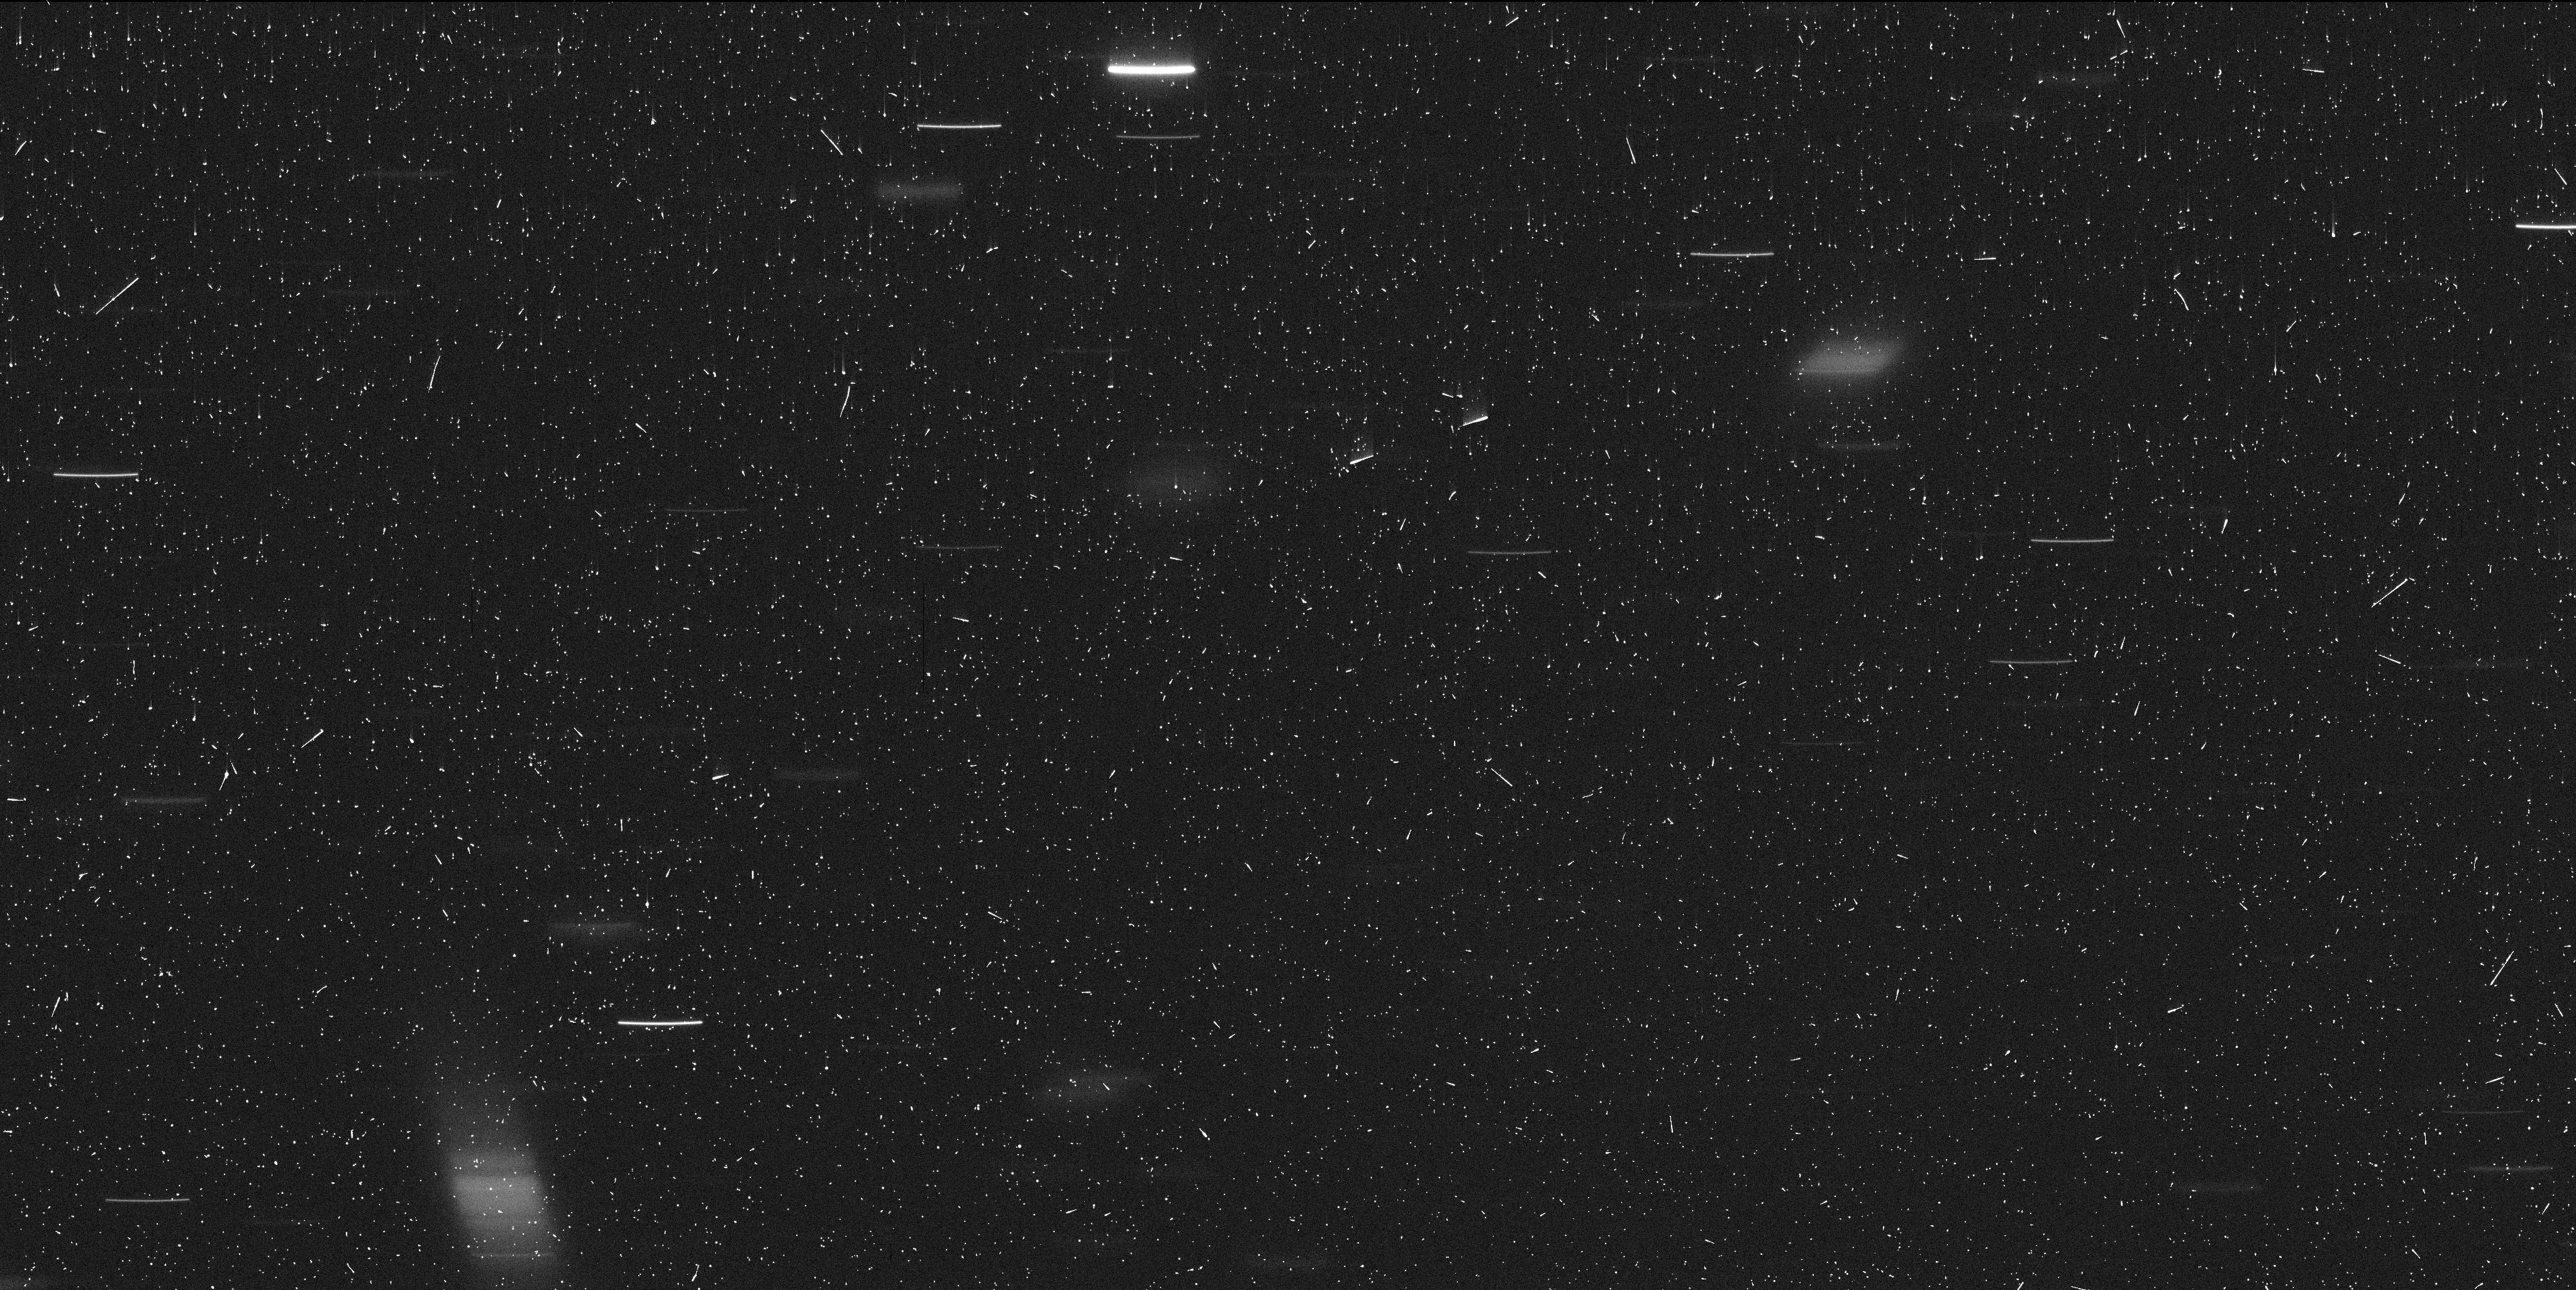
Target: P2012F5. Instrument: WFC3/UVIS. Filter: F350LP. Exposure: 7 min. Observation ID: idaq01boq

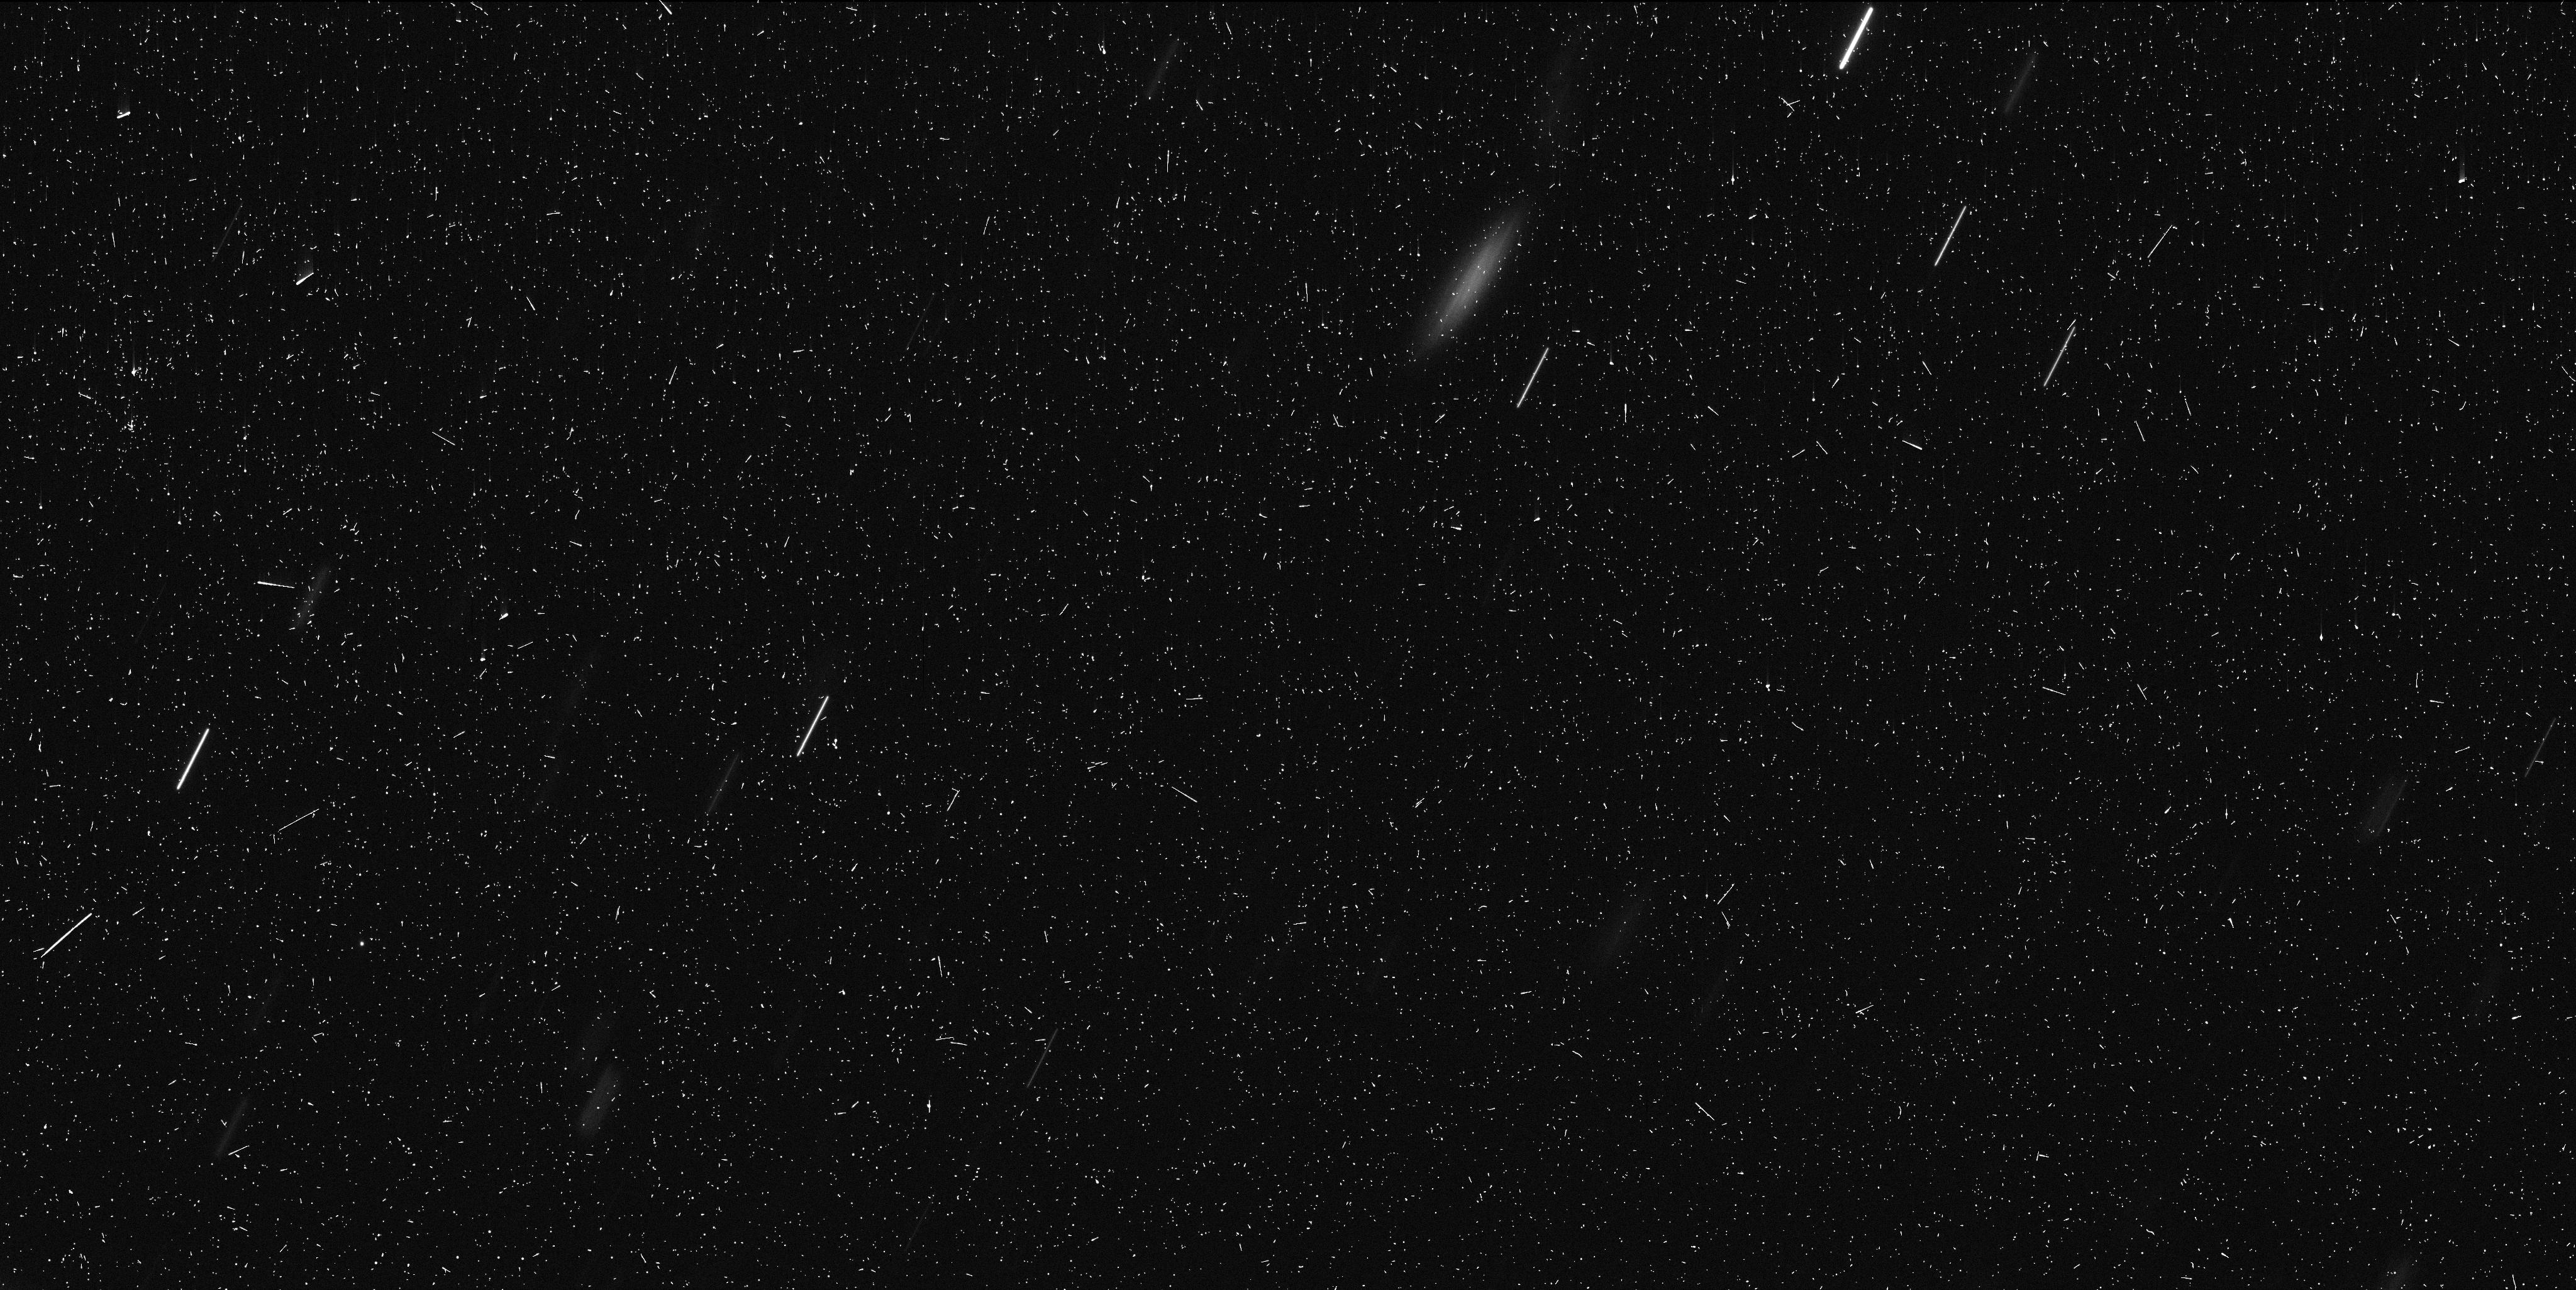
Target: P2012F5. Instrument: WFC3/UVIS. Filter: F350LP. Exposure: 7 min. Observation ID: idaq02pgq

Origin and Evolution of the First Known Ultra-Young Asteroid Family and its Doubly-Synchronous Binary Member (PI: Drahus, Michal)

Our GO-14192 and DD-14475 programs executed in late 2015 and early 2016, providing spectacular WFC3/UVIS images of the unusual disrupted asteroid P/2012 F5. We have detected at least nine star-like fragments of the main nucleus, still cocooned in their birth dust trail, suggesting that P/2012 F5 is a newborn asteroid family, only a few years old. Given that the main nucleus rotates at a critical rate, this ultra-young system is the best candidate for a family generated by rotational fission, as opposed to all the other asteroid families, which are of collisional origin. To our great surprise, the largest fragment of the main nucleus is most probably a small, doubly-synchronous binary, challenging the established theory of formation of binary asteroids. Capitalizing on these exciting early results, we propose a long-term monitoring program of P/2012 F5, with which we wish to secure new data from the next two oppositions. The requested additional HST orbits are critically needed to quantify the ejection parameters of the fragments and thereby verify the suspected cause of the fragmentation. They will also provide absolutely unique insight into the evolution of the first known ultra-young asteroid binary. Hubble is the only facility with sufficient sensitivity and wide-field angular resolution to carry out this investigation, which is more than likely to have a profound impact on asteroid science, including our solar system and systems around other stars.